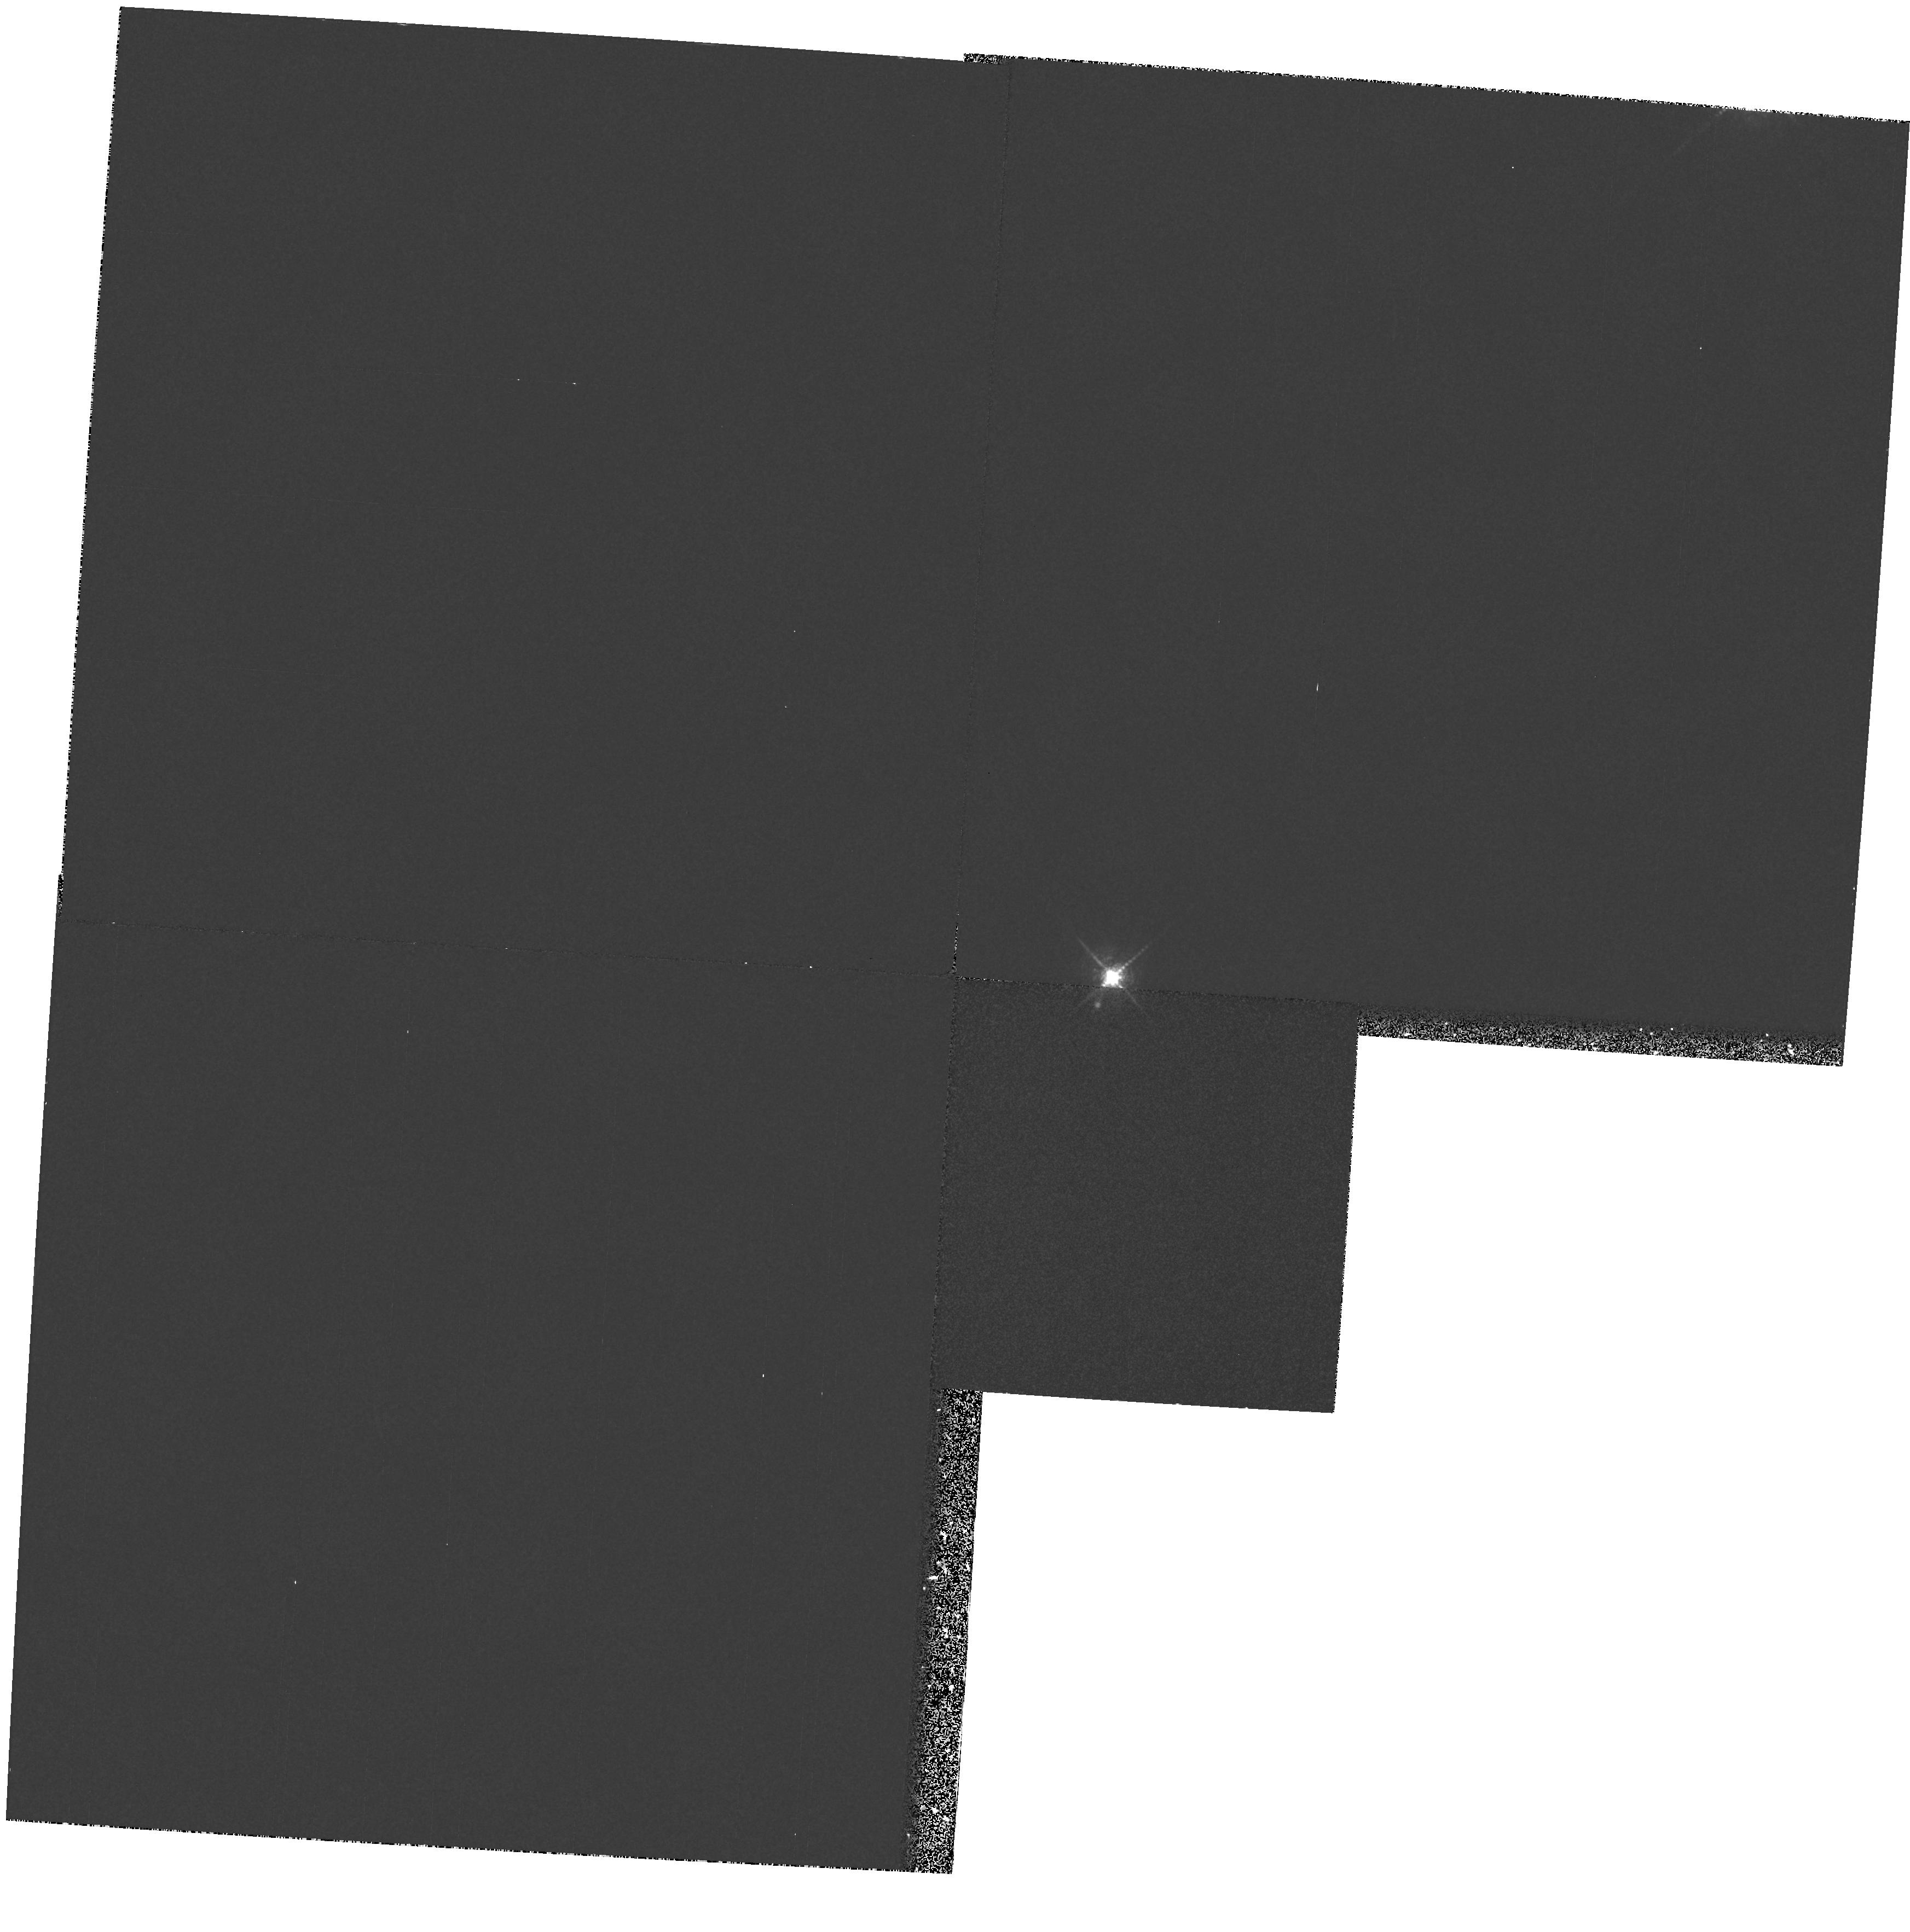
Target: CW-TAU. Instrument: WFPC2/PC. Filter: F673N. Exposure: 15 min. Observation ID: hst_6132_04_wfpc2_pc_f673n_u2zl04

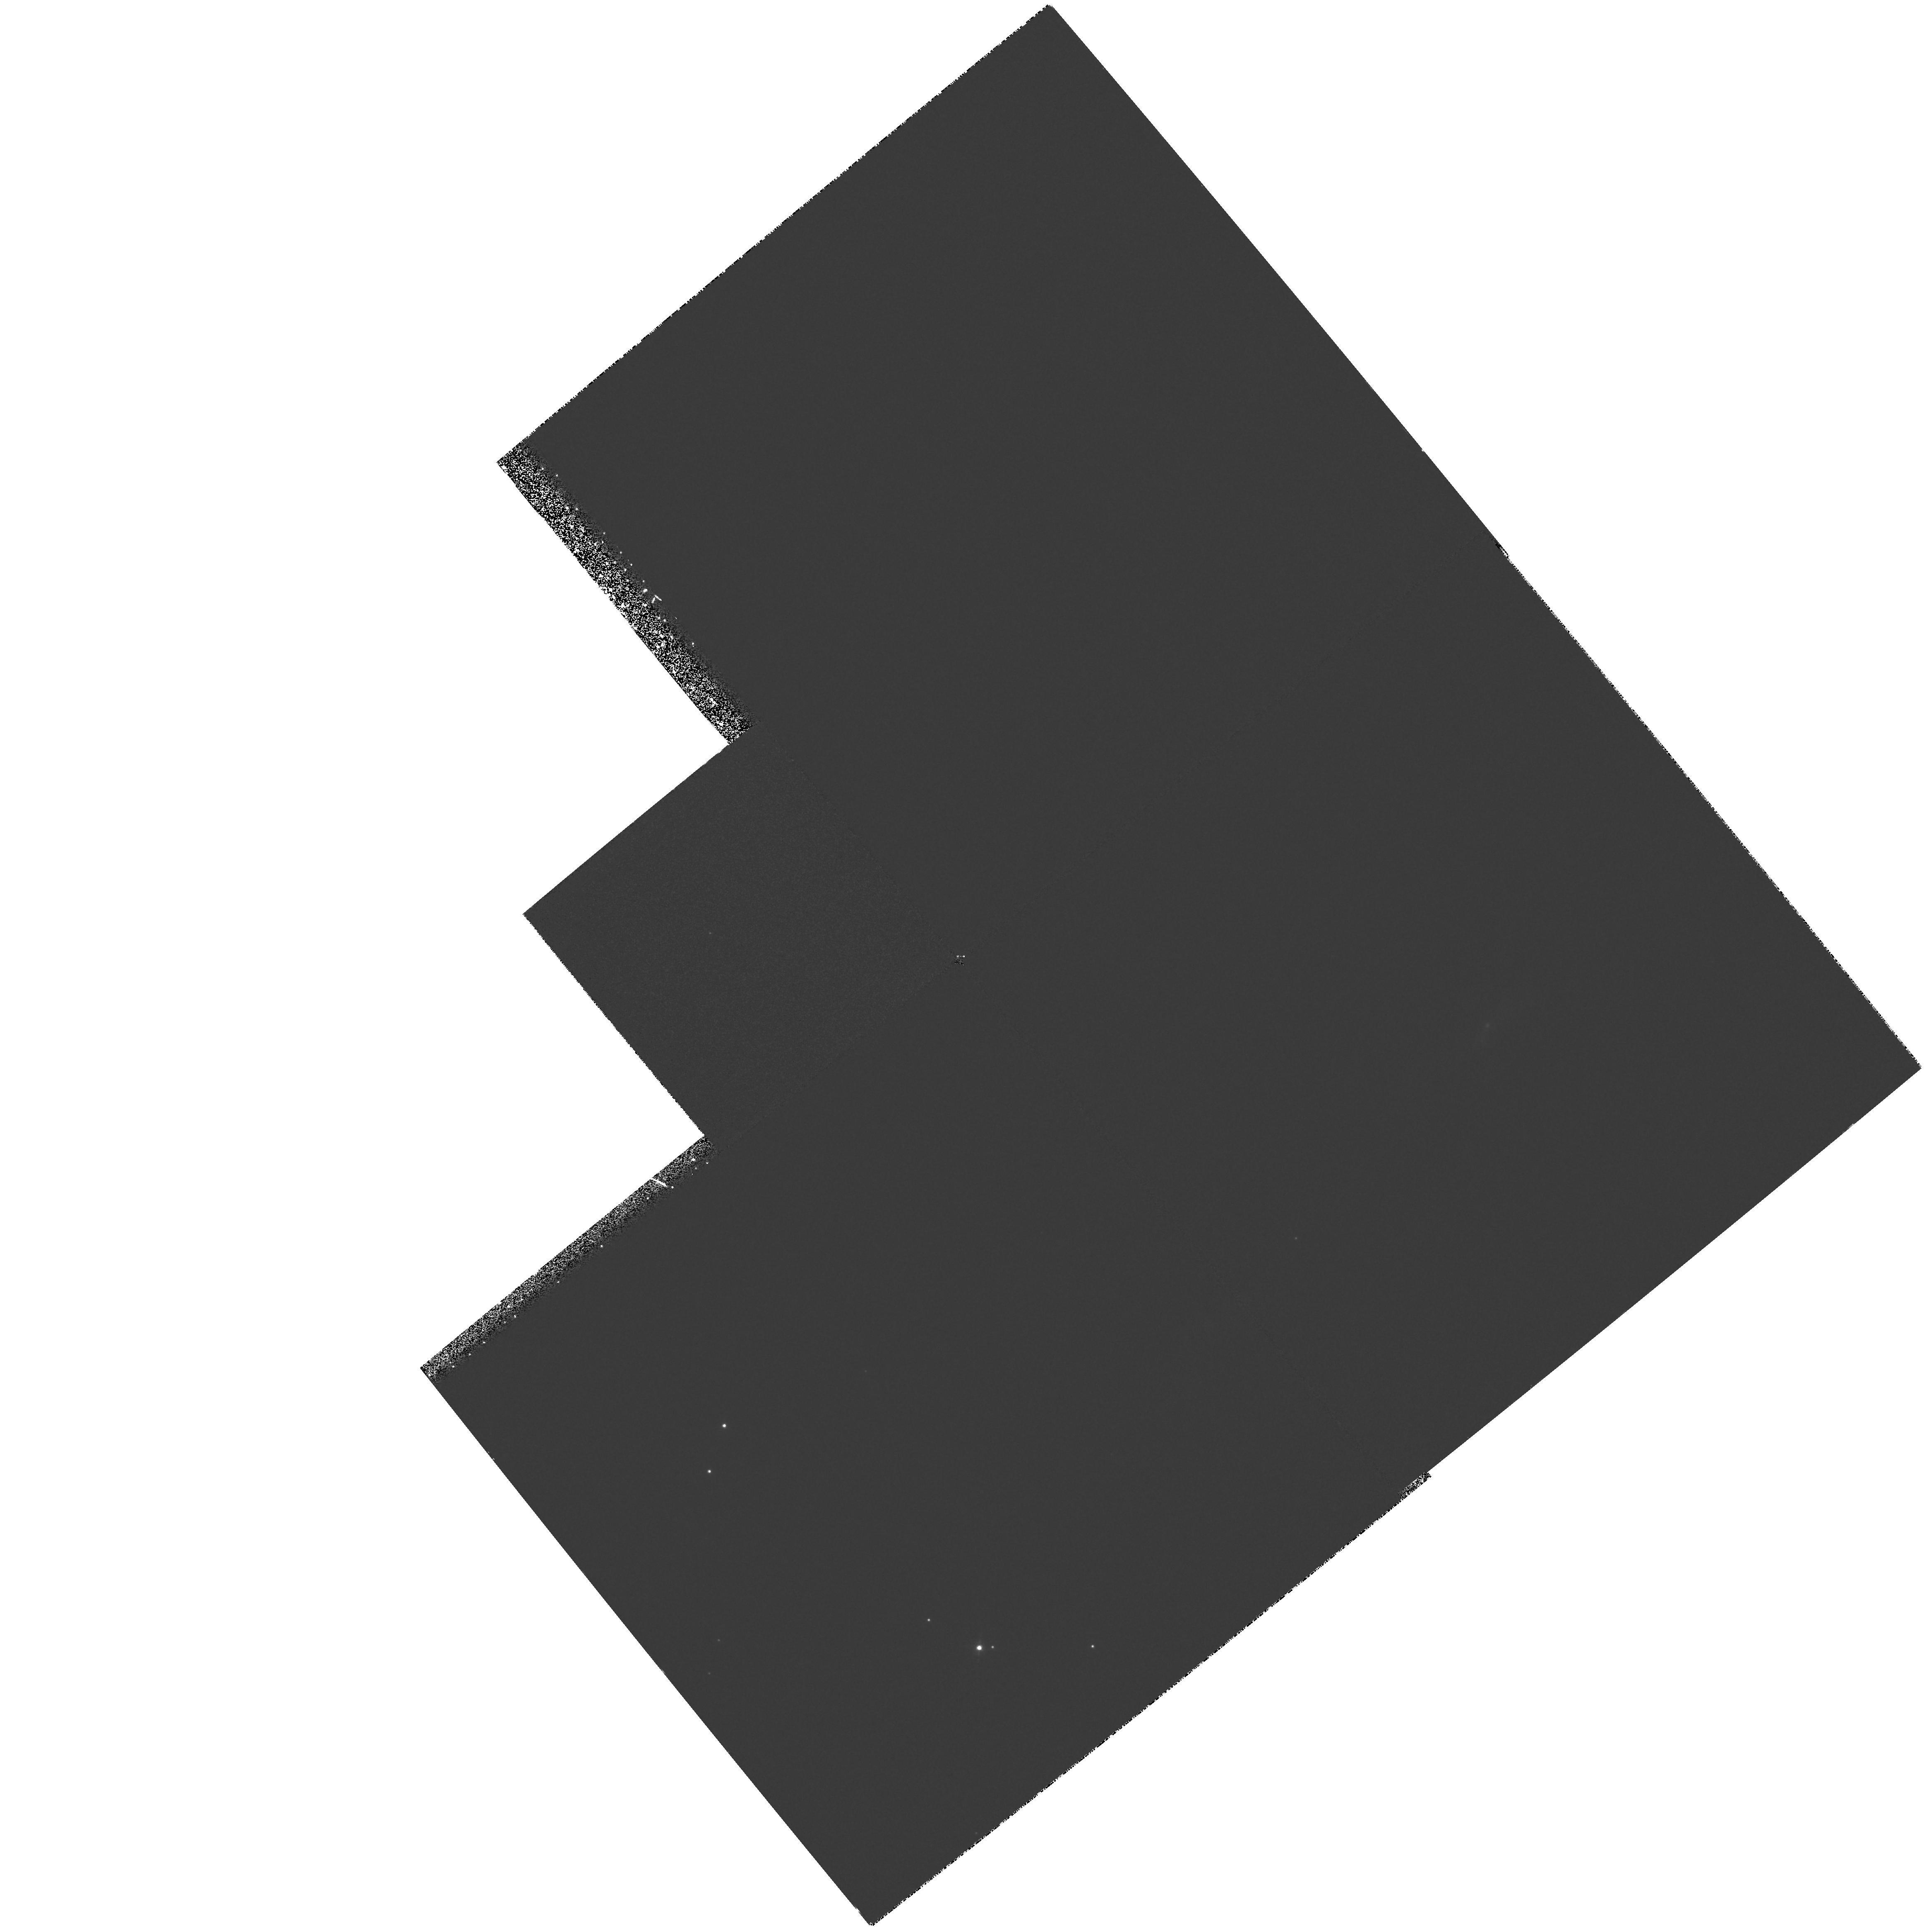
Target: IRAS04248+2612. Instrument: WFPC2/PC. Filter: F673N. Exposure: 50 min. Observation ID: hst_6132_02_wfpc2_pc_f673n_u2zl02

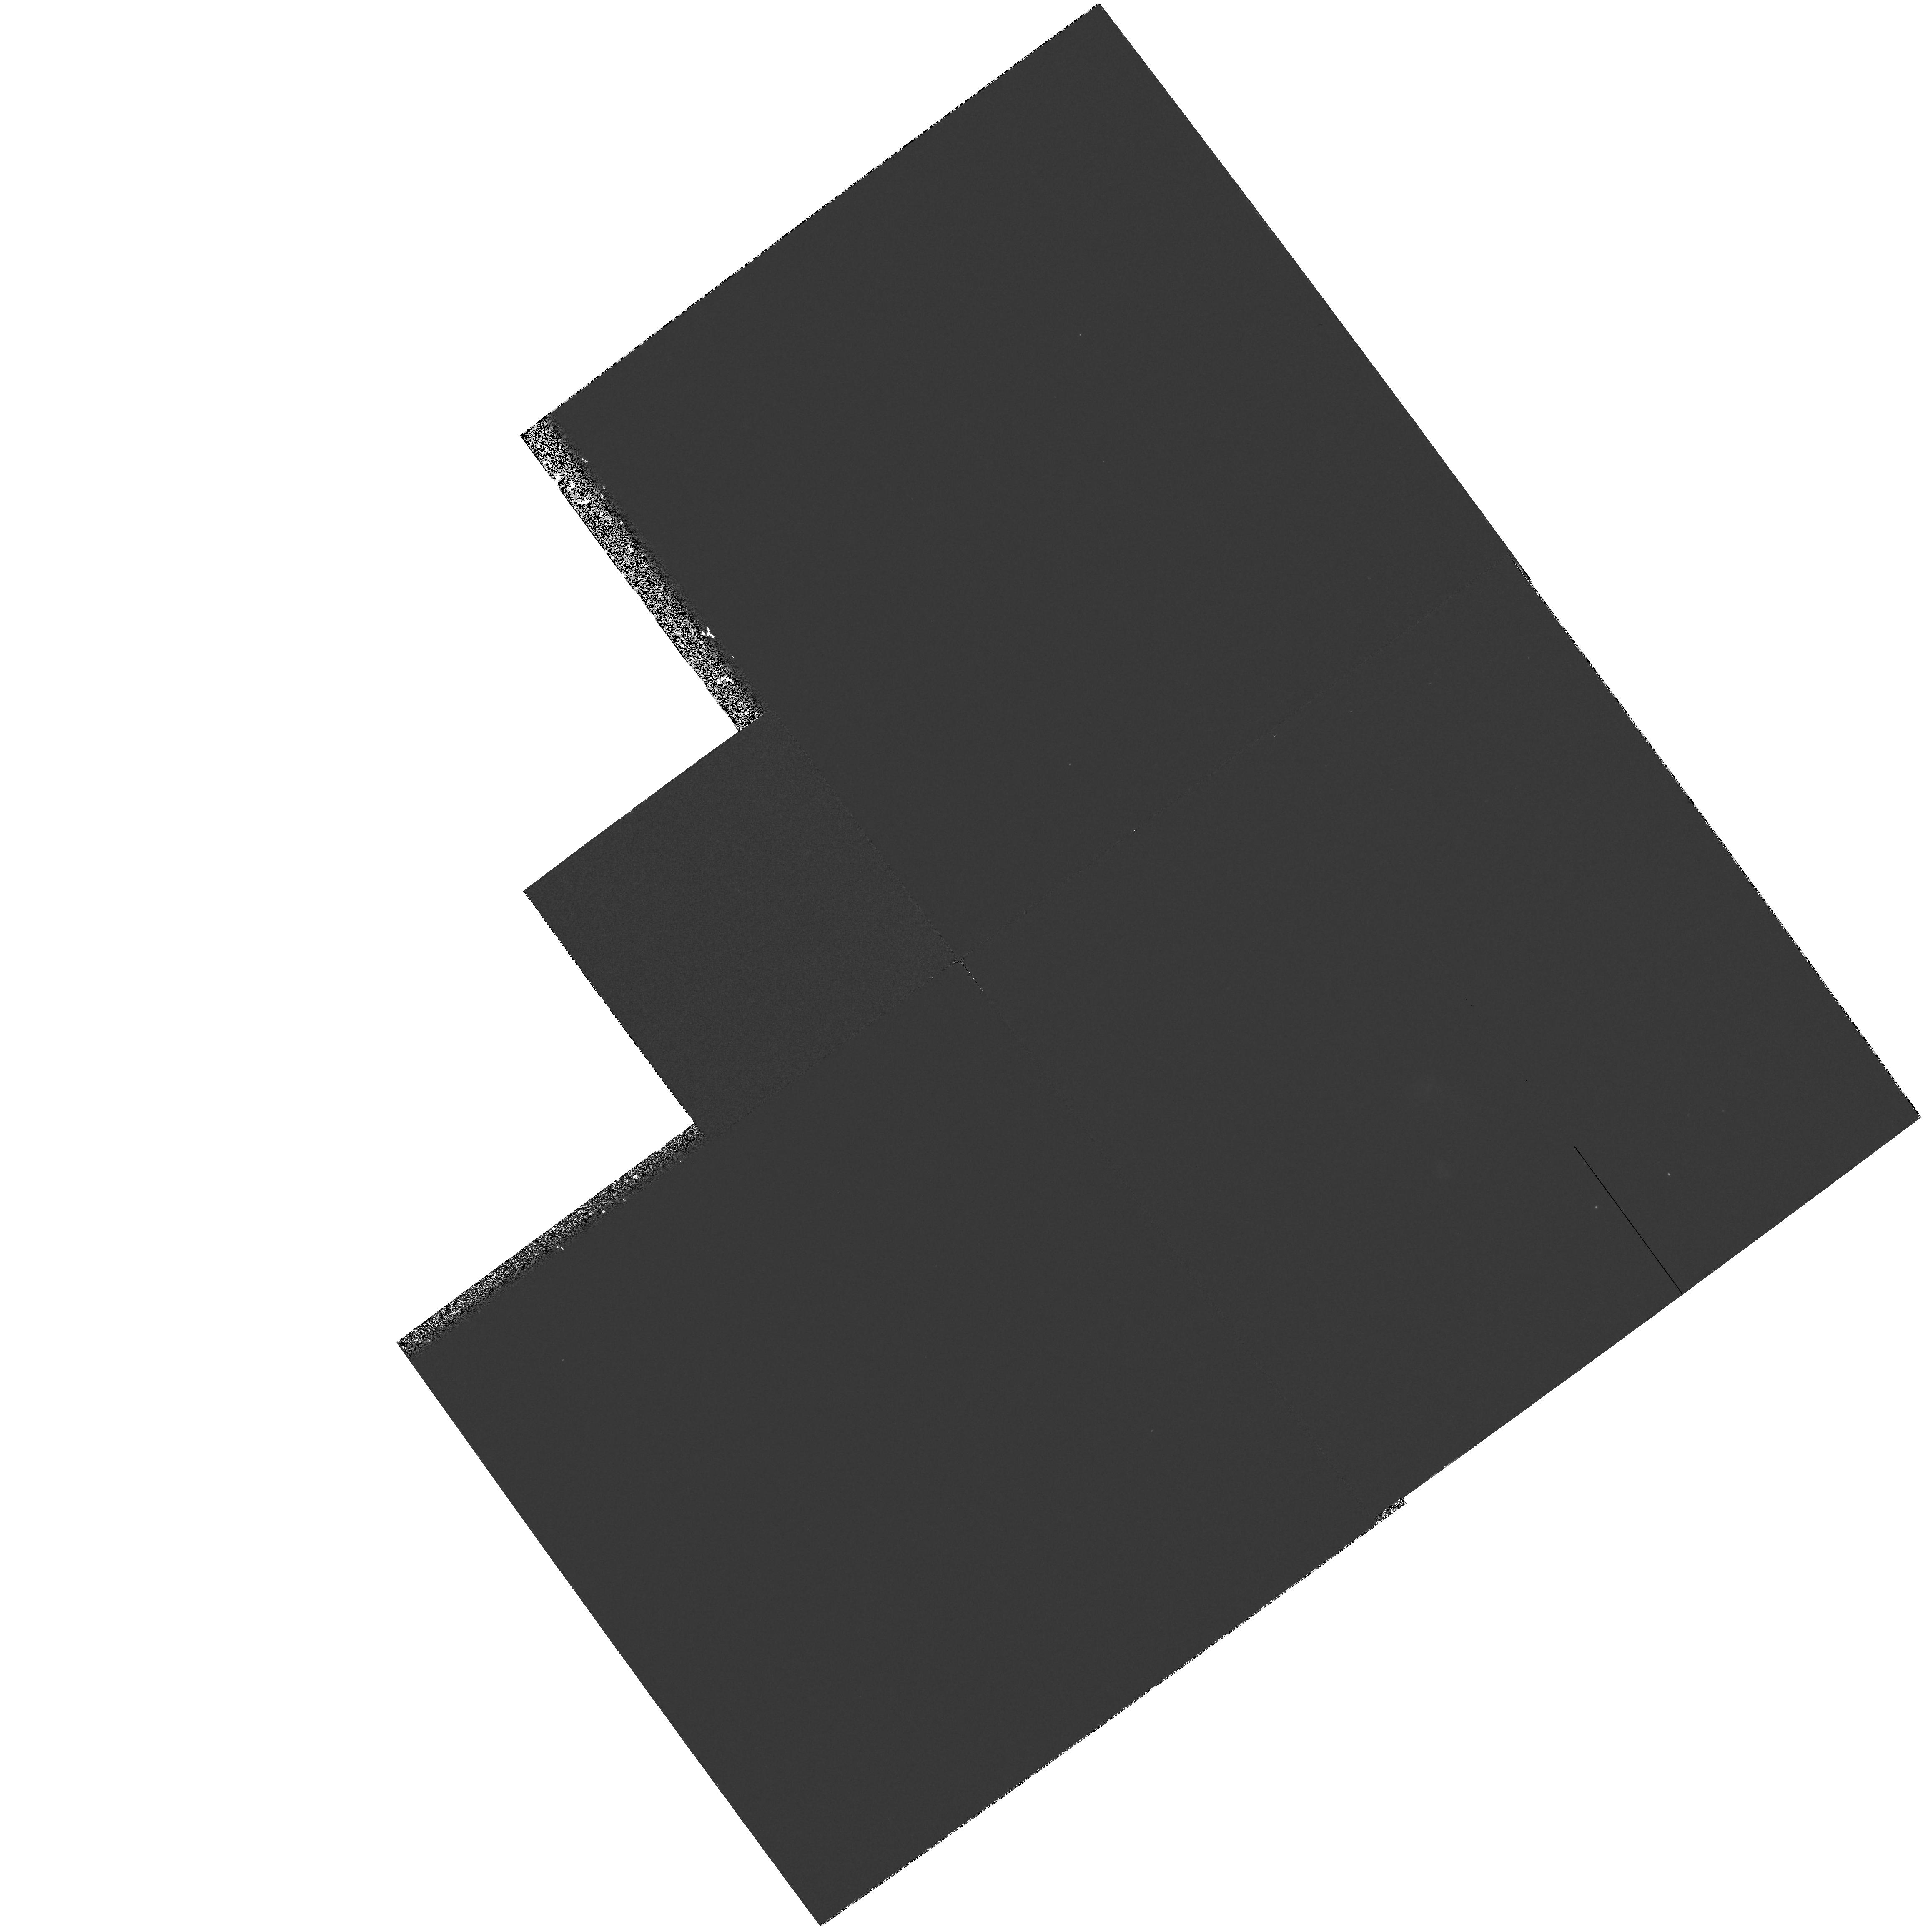
Target: IRAS04016+2610. Instrument: WFPC2/PC. Filter: F673N. Exposure: 33 min. Observation ID: hst_6132_01_wfpc2_pc_f673n_u2zl01

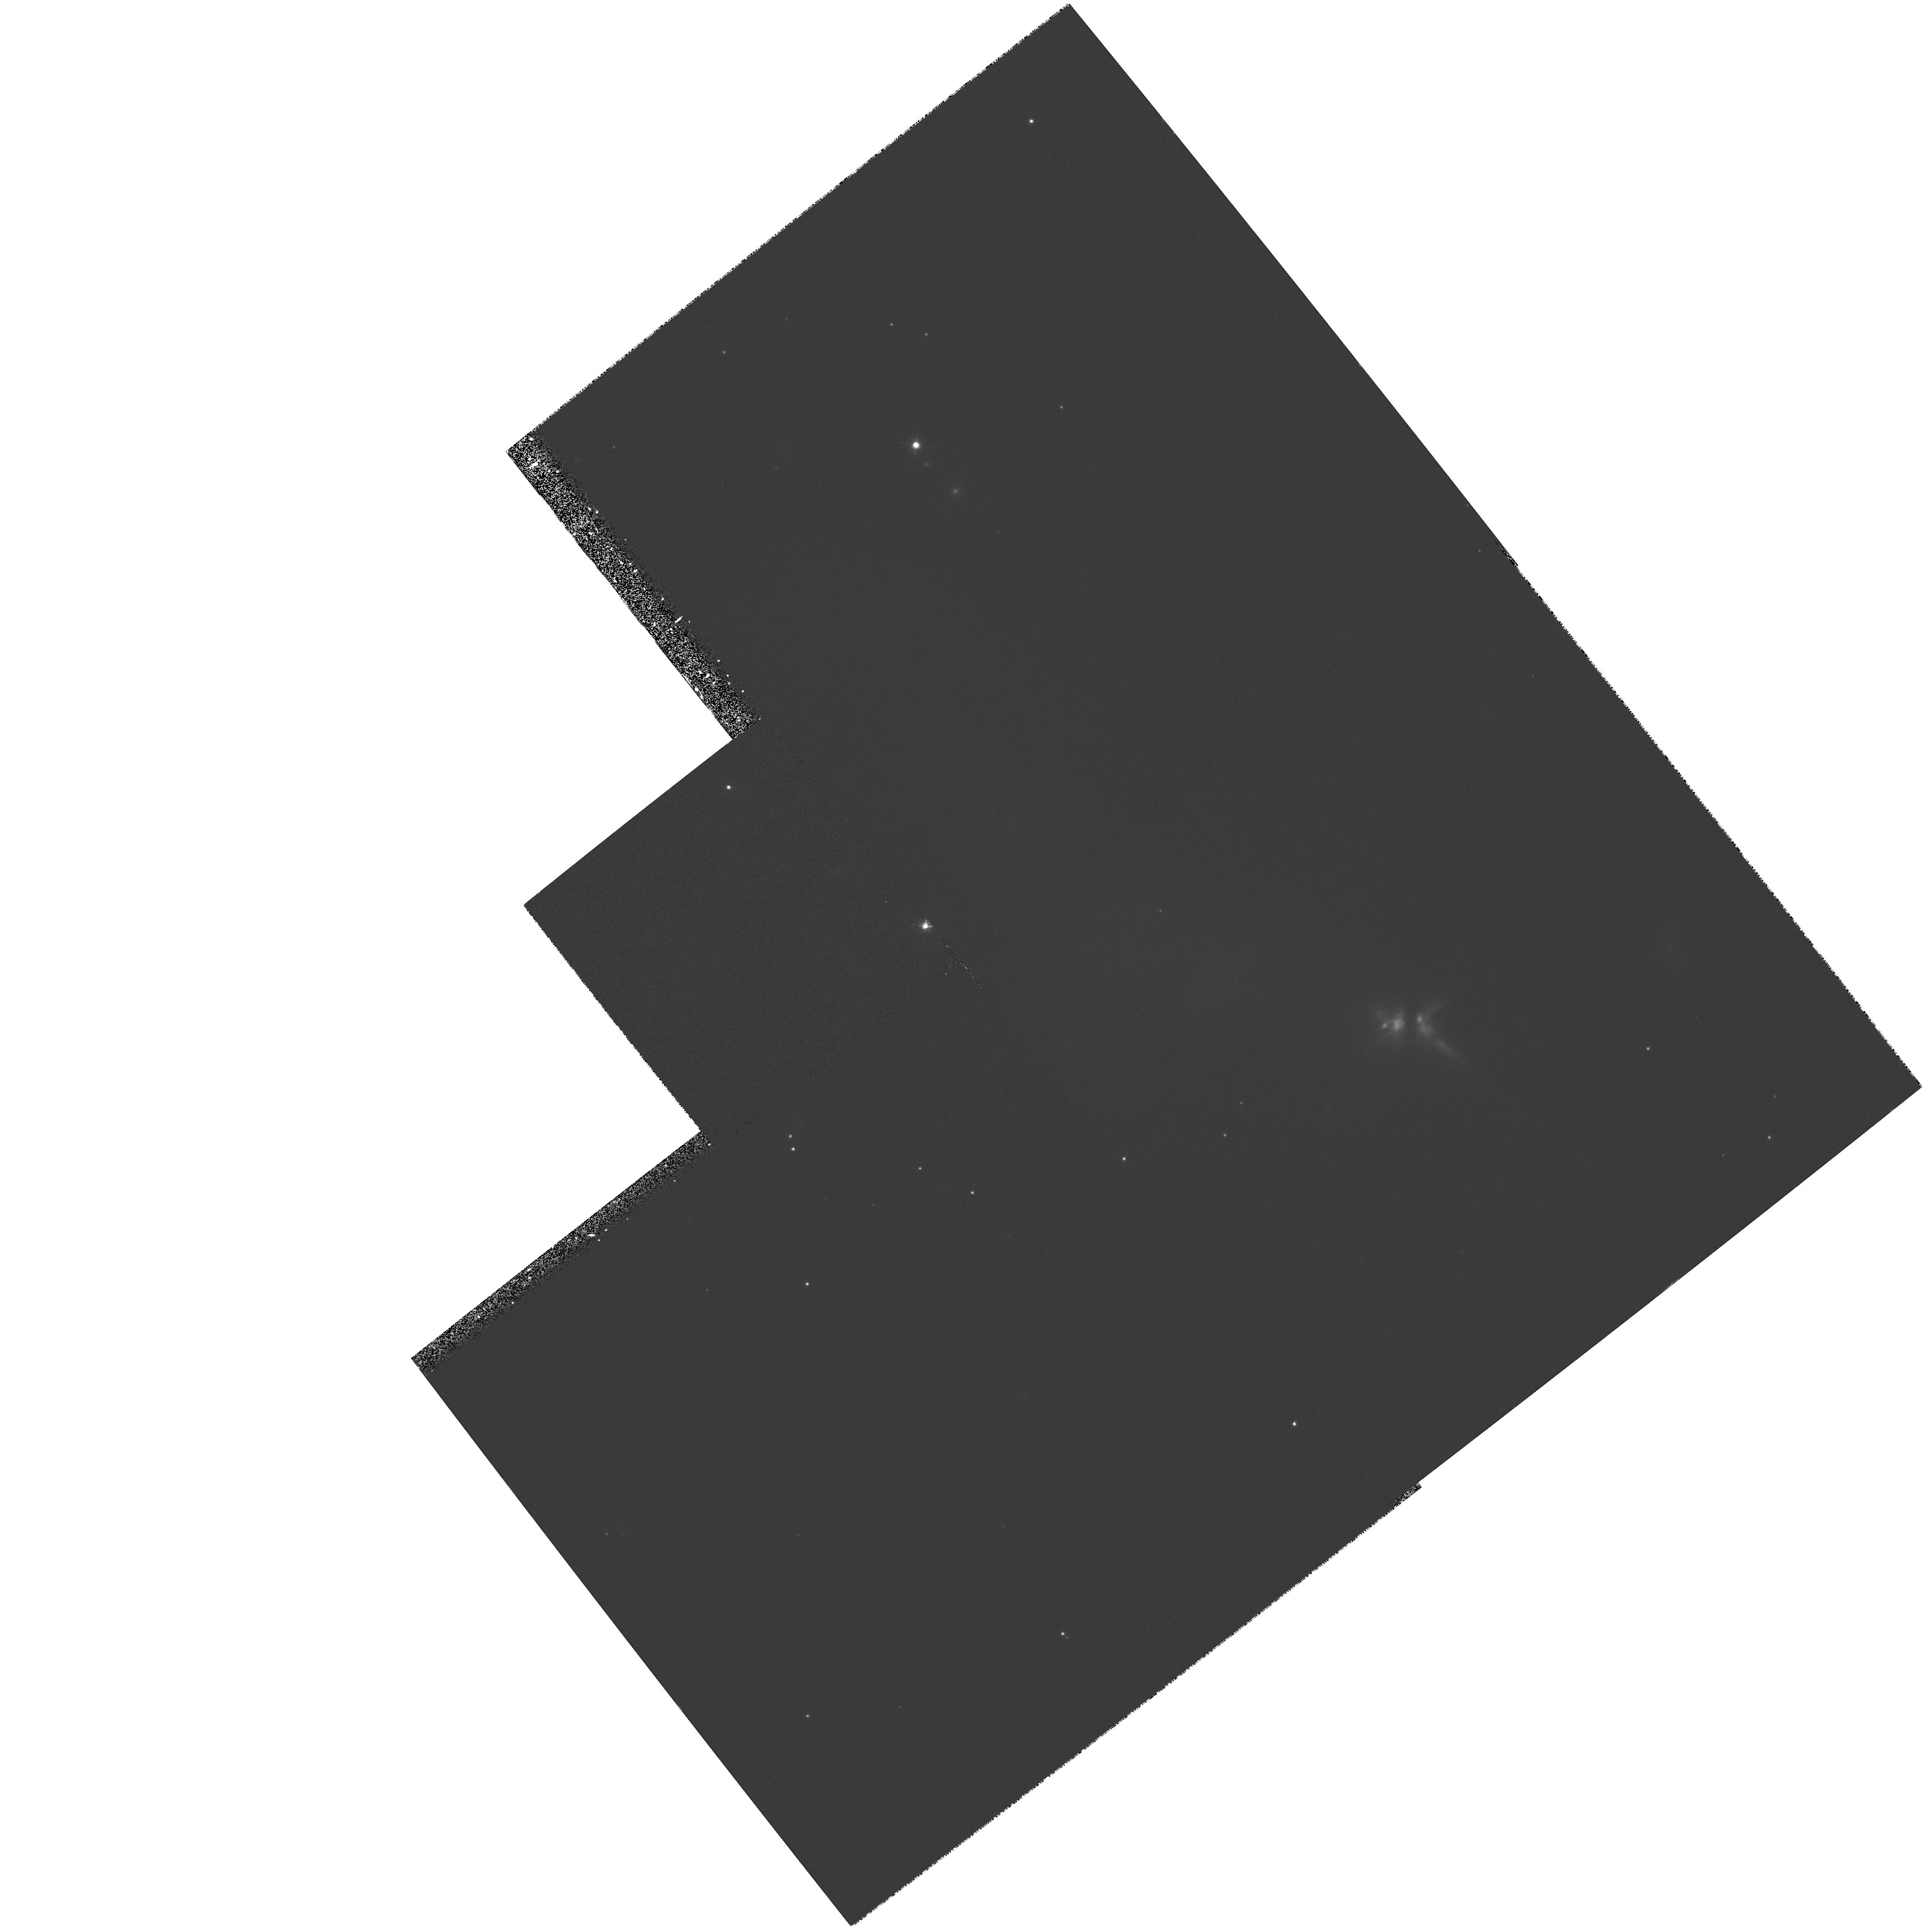
Target: IRAS04303+2247. Instrument: WFPC2/PC. Filter: F814W. Exposure: 33 min. Observation ID: hst_6132_03_wfpc2_pc_f814w_u2zl03

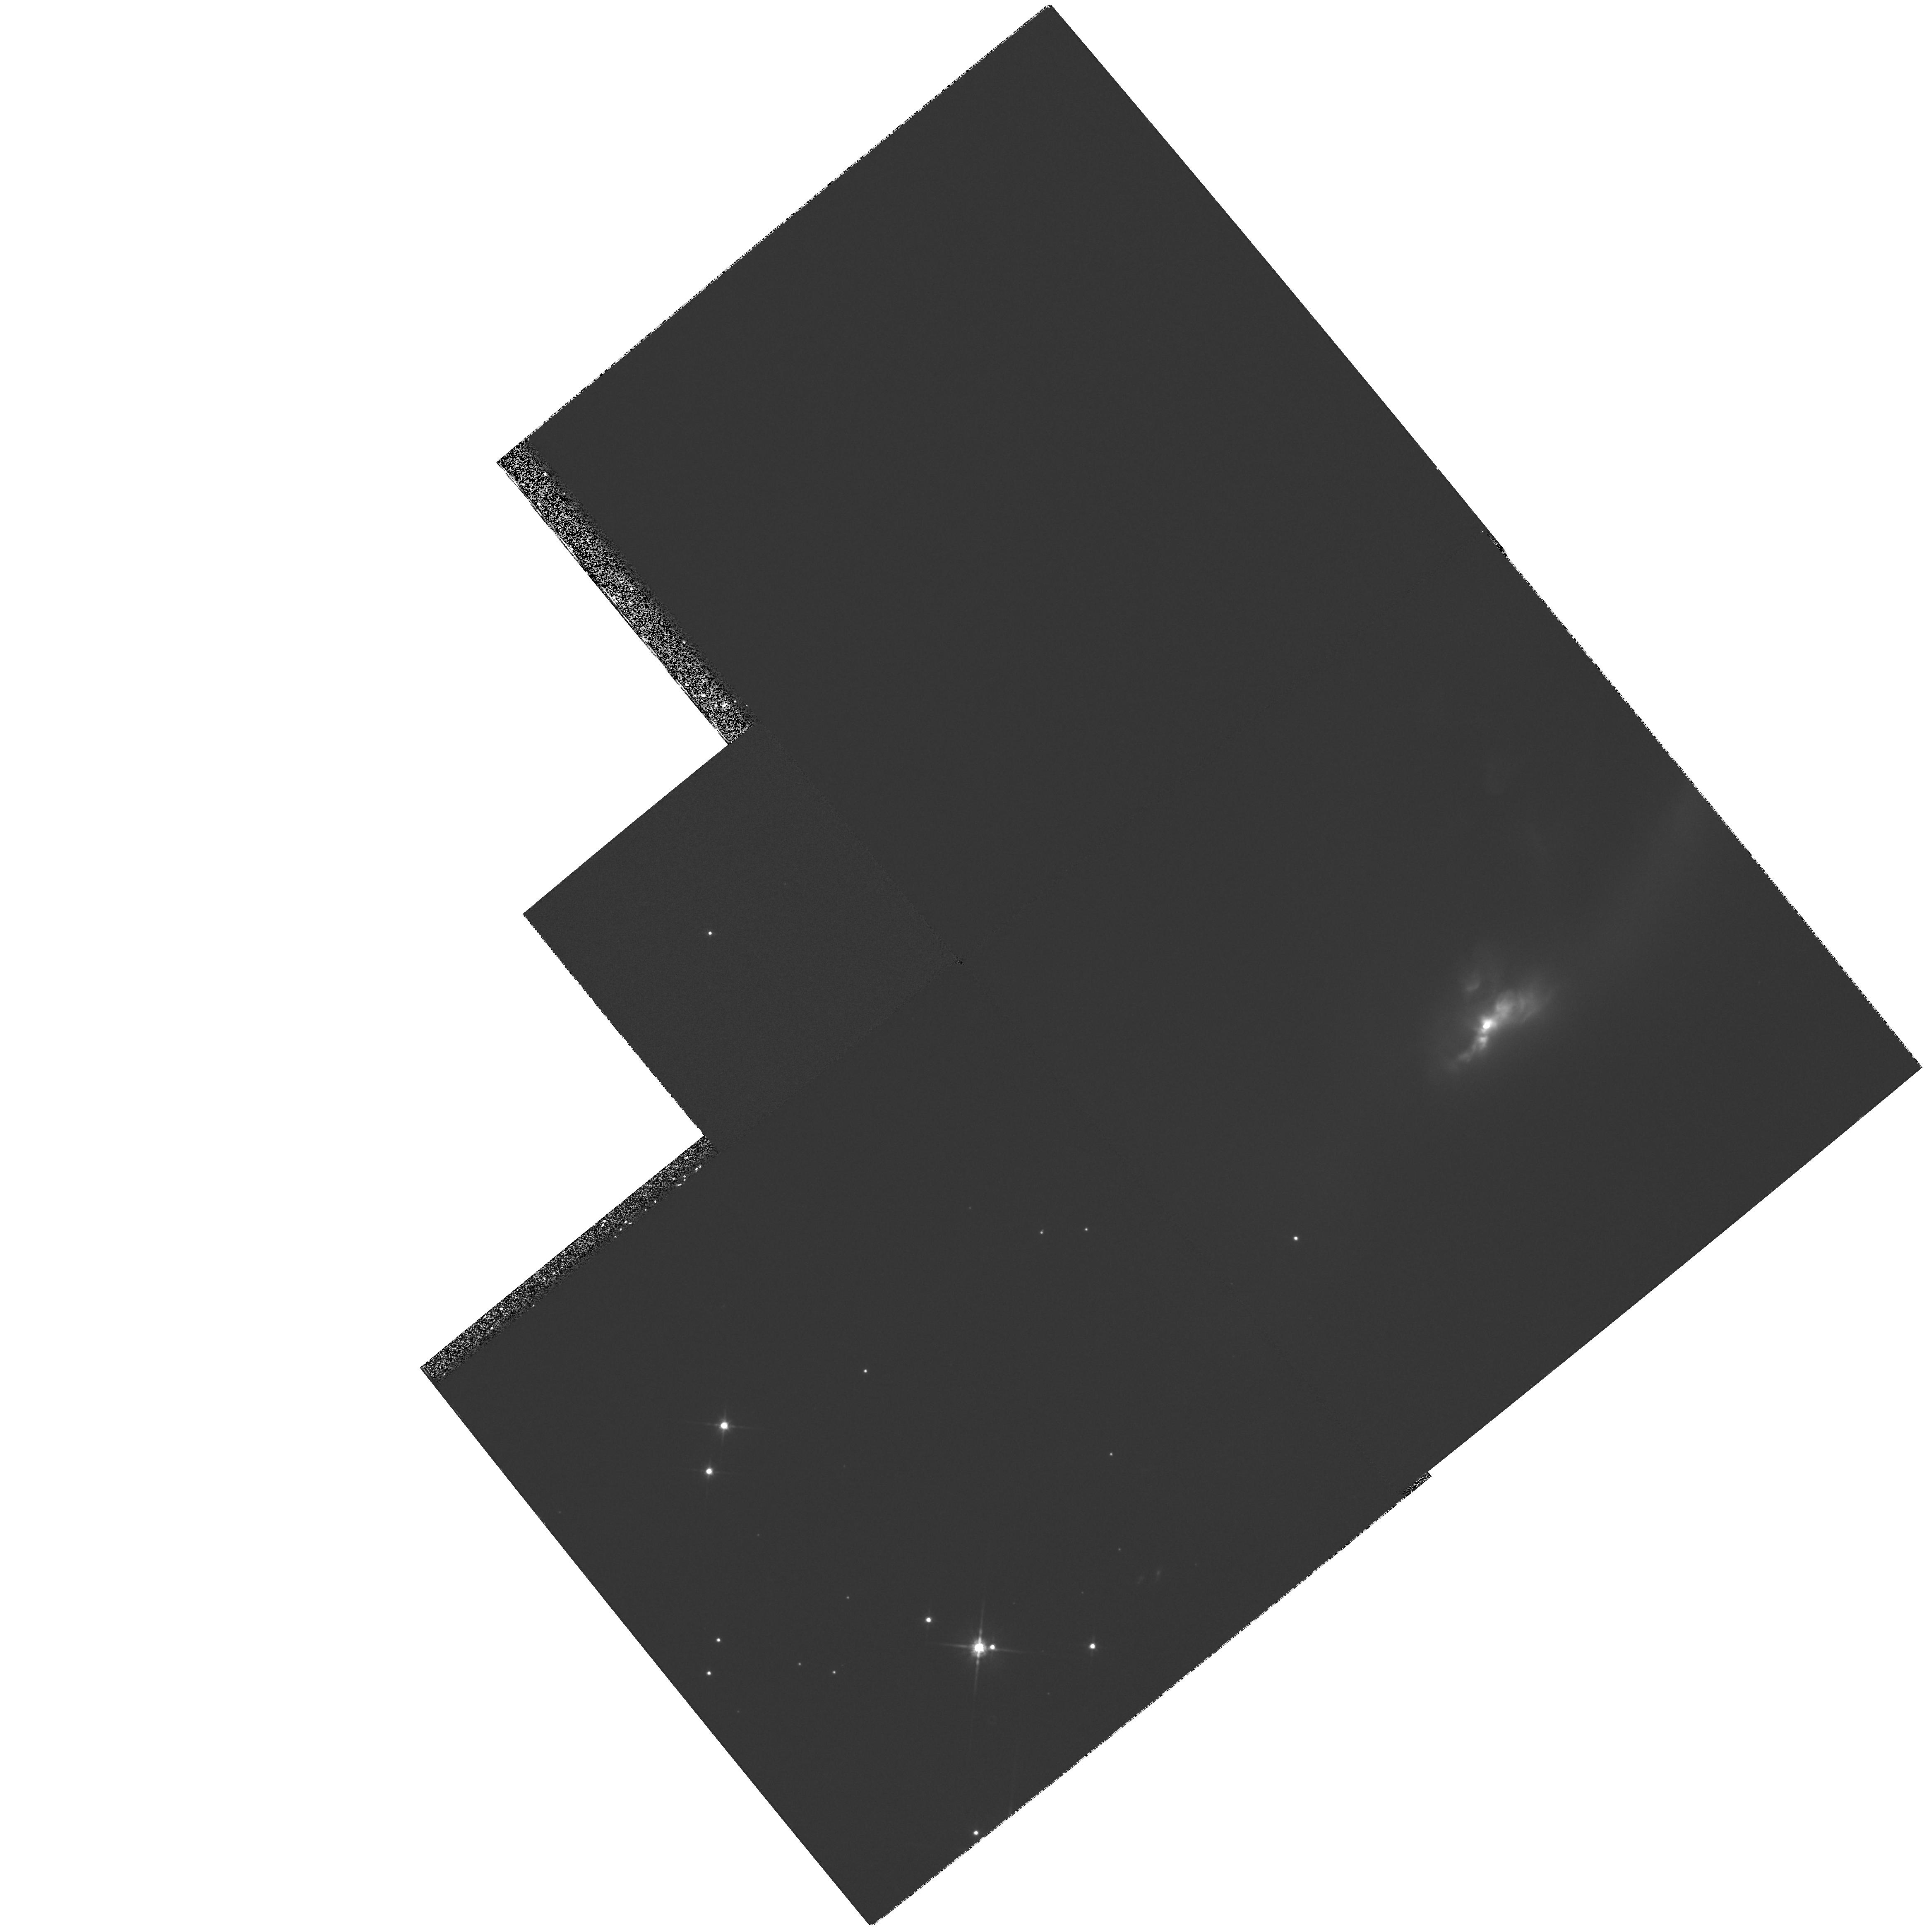
Target: IRAS04248+2612. Instrument: WFPC2/PC. Filter: F814W. Exposure: 50 min. Observation ID: hst_6132_02_wfpc2_pc_f814w_u2zl02

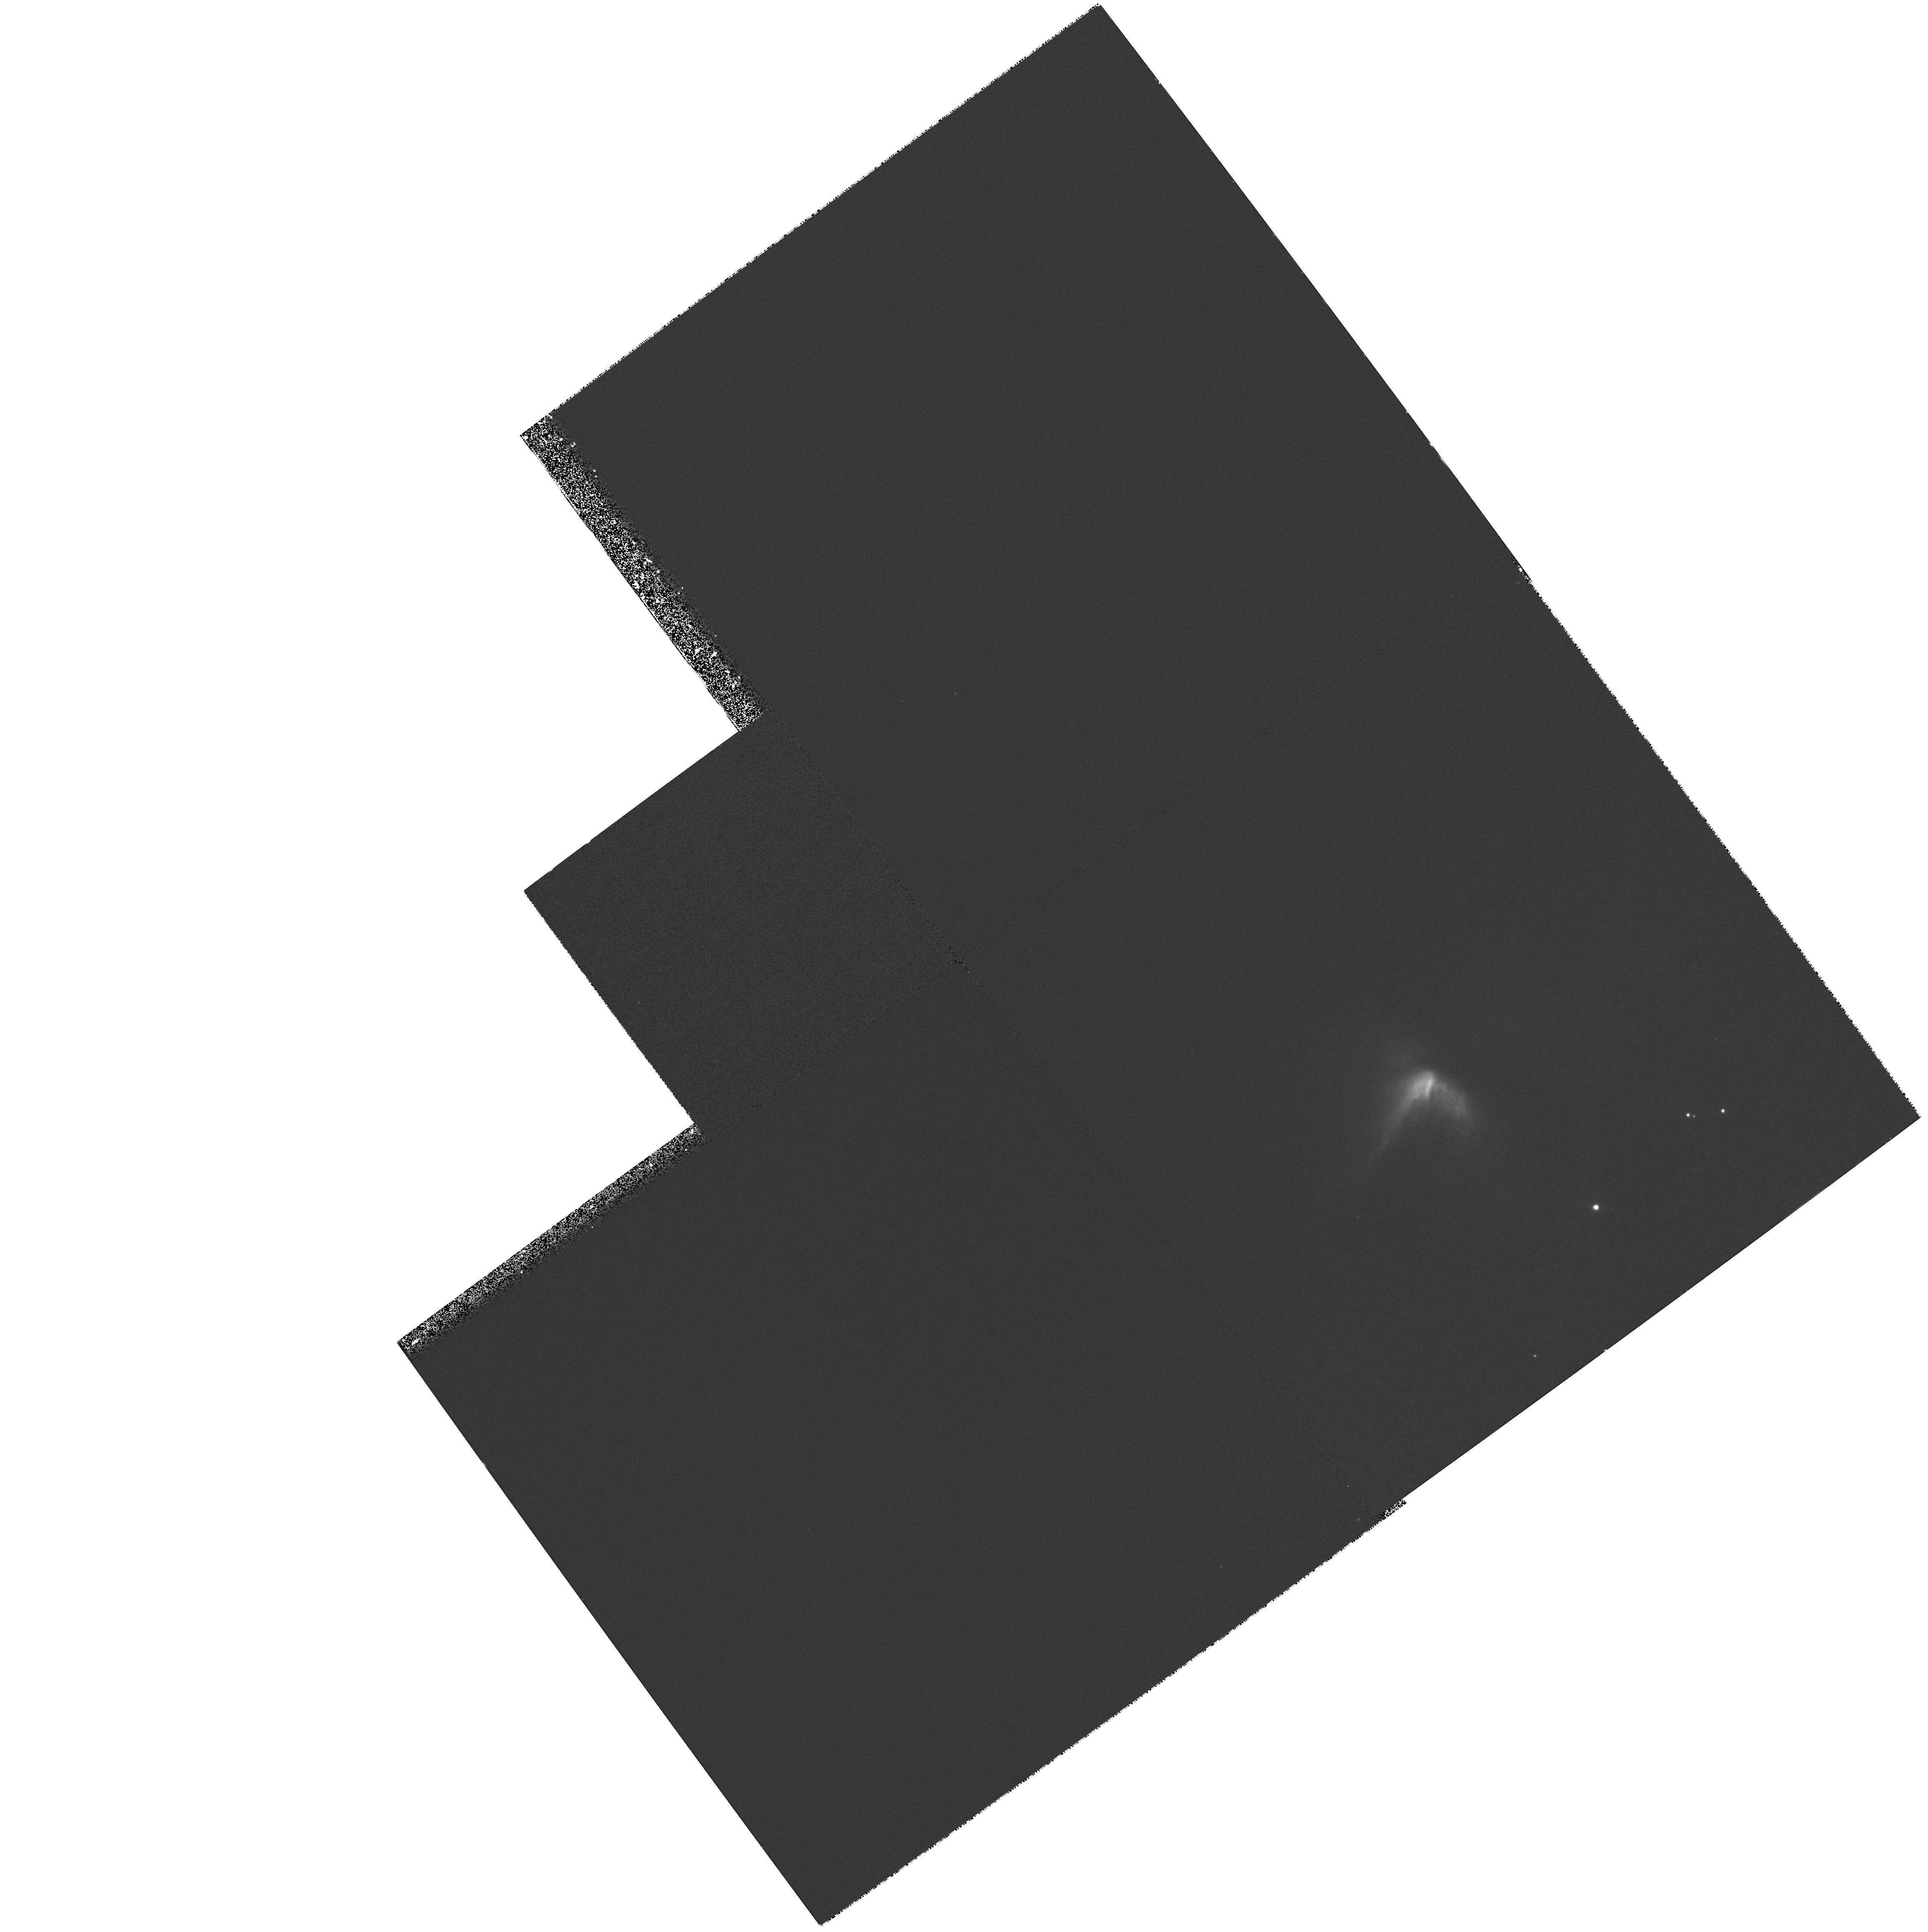
Target: IRAS04016+2610. Instrument: WFPC2/PC. Filter: F814W. Exposure: 33 min. Observation ID: hst_6132_01_wfpc2_pc_f814w_u2zl01

ENVELOPES AND JETS OF YOUNG STELLAR OBJECTS (PI: Kenyon, Scott J.)

We propose an imaging program to constrain the initial angular momentum of protostellar cloud cores, the radii of circumstellar disks, and the interaction between the highly- collimated jets and protostellar envelopes of young stellar objects. Our sample spans a range of evolutionary states, from the youngest stars still enshrouded in their parent clouds to older systems where infall has nearly ceased. PC images in an I-band continuum filter will constrain the structure of dusty envelopes outlined in scattered light; S II images will determine the location of the jet relative to the infalling envelope. Our scattering models for ground-based images suggest that optically thick protostellar envelopes have bipolar cavities that allow light from the central star to illuminate a large reflection nebula. HST images will enable us to measure the size and shape of this cavity close to the central star and its surrounding disk. By comparing the degree of jet collimation and the shape of the scattered light cavity on 0sec point1--0sec point2 scales, we will also explore the possibility that jets create the cavities, shape the scattered light nebulae, reverse the infall, and set the final mass of the star. Theoretical models predict that scattered light can be enhanced in a rotating ring, where material from the envelope lands on the outer disk. Detection of these rings in the least-reddened sources of our sample would provide direct measurements of the disk radius and indirect measurements of the initial angular momentum per unit mass in the parent clouds.